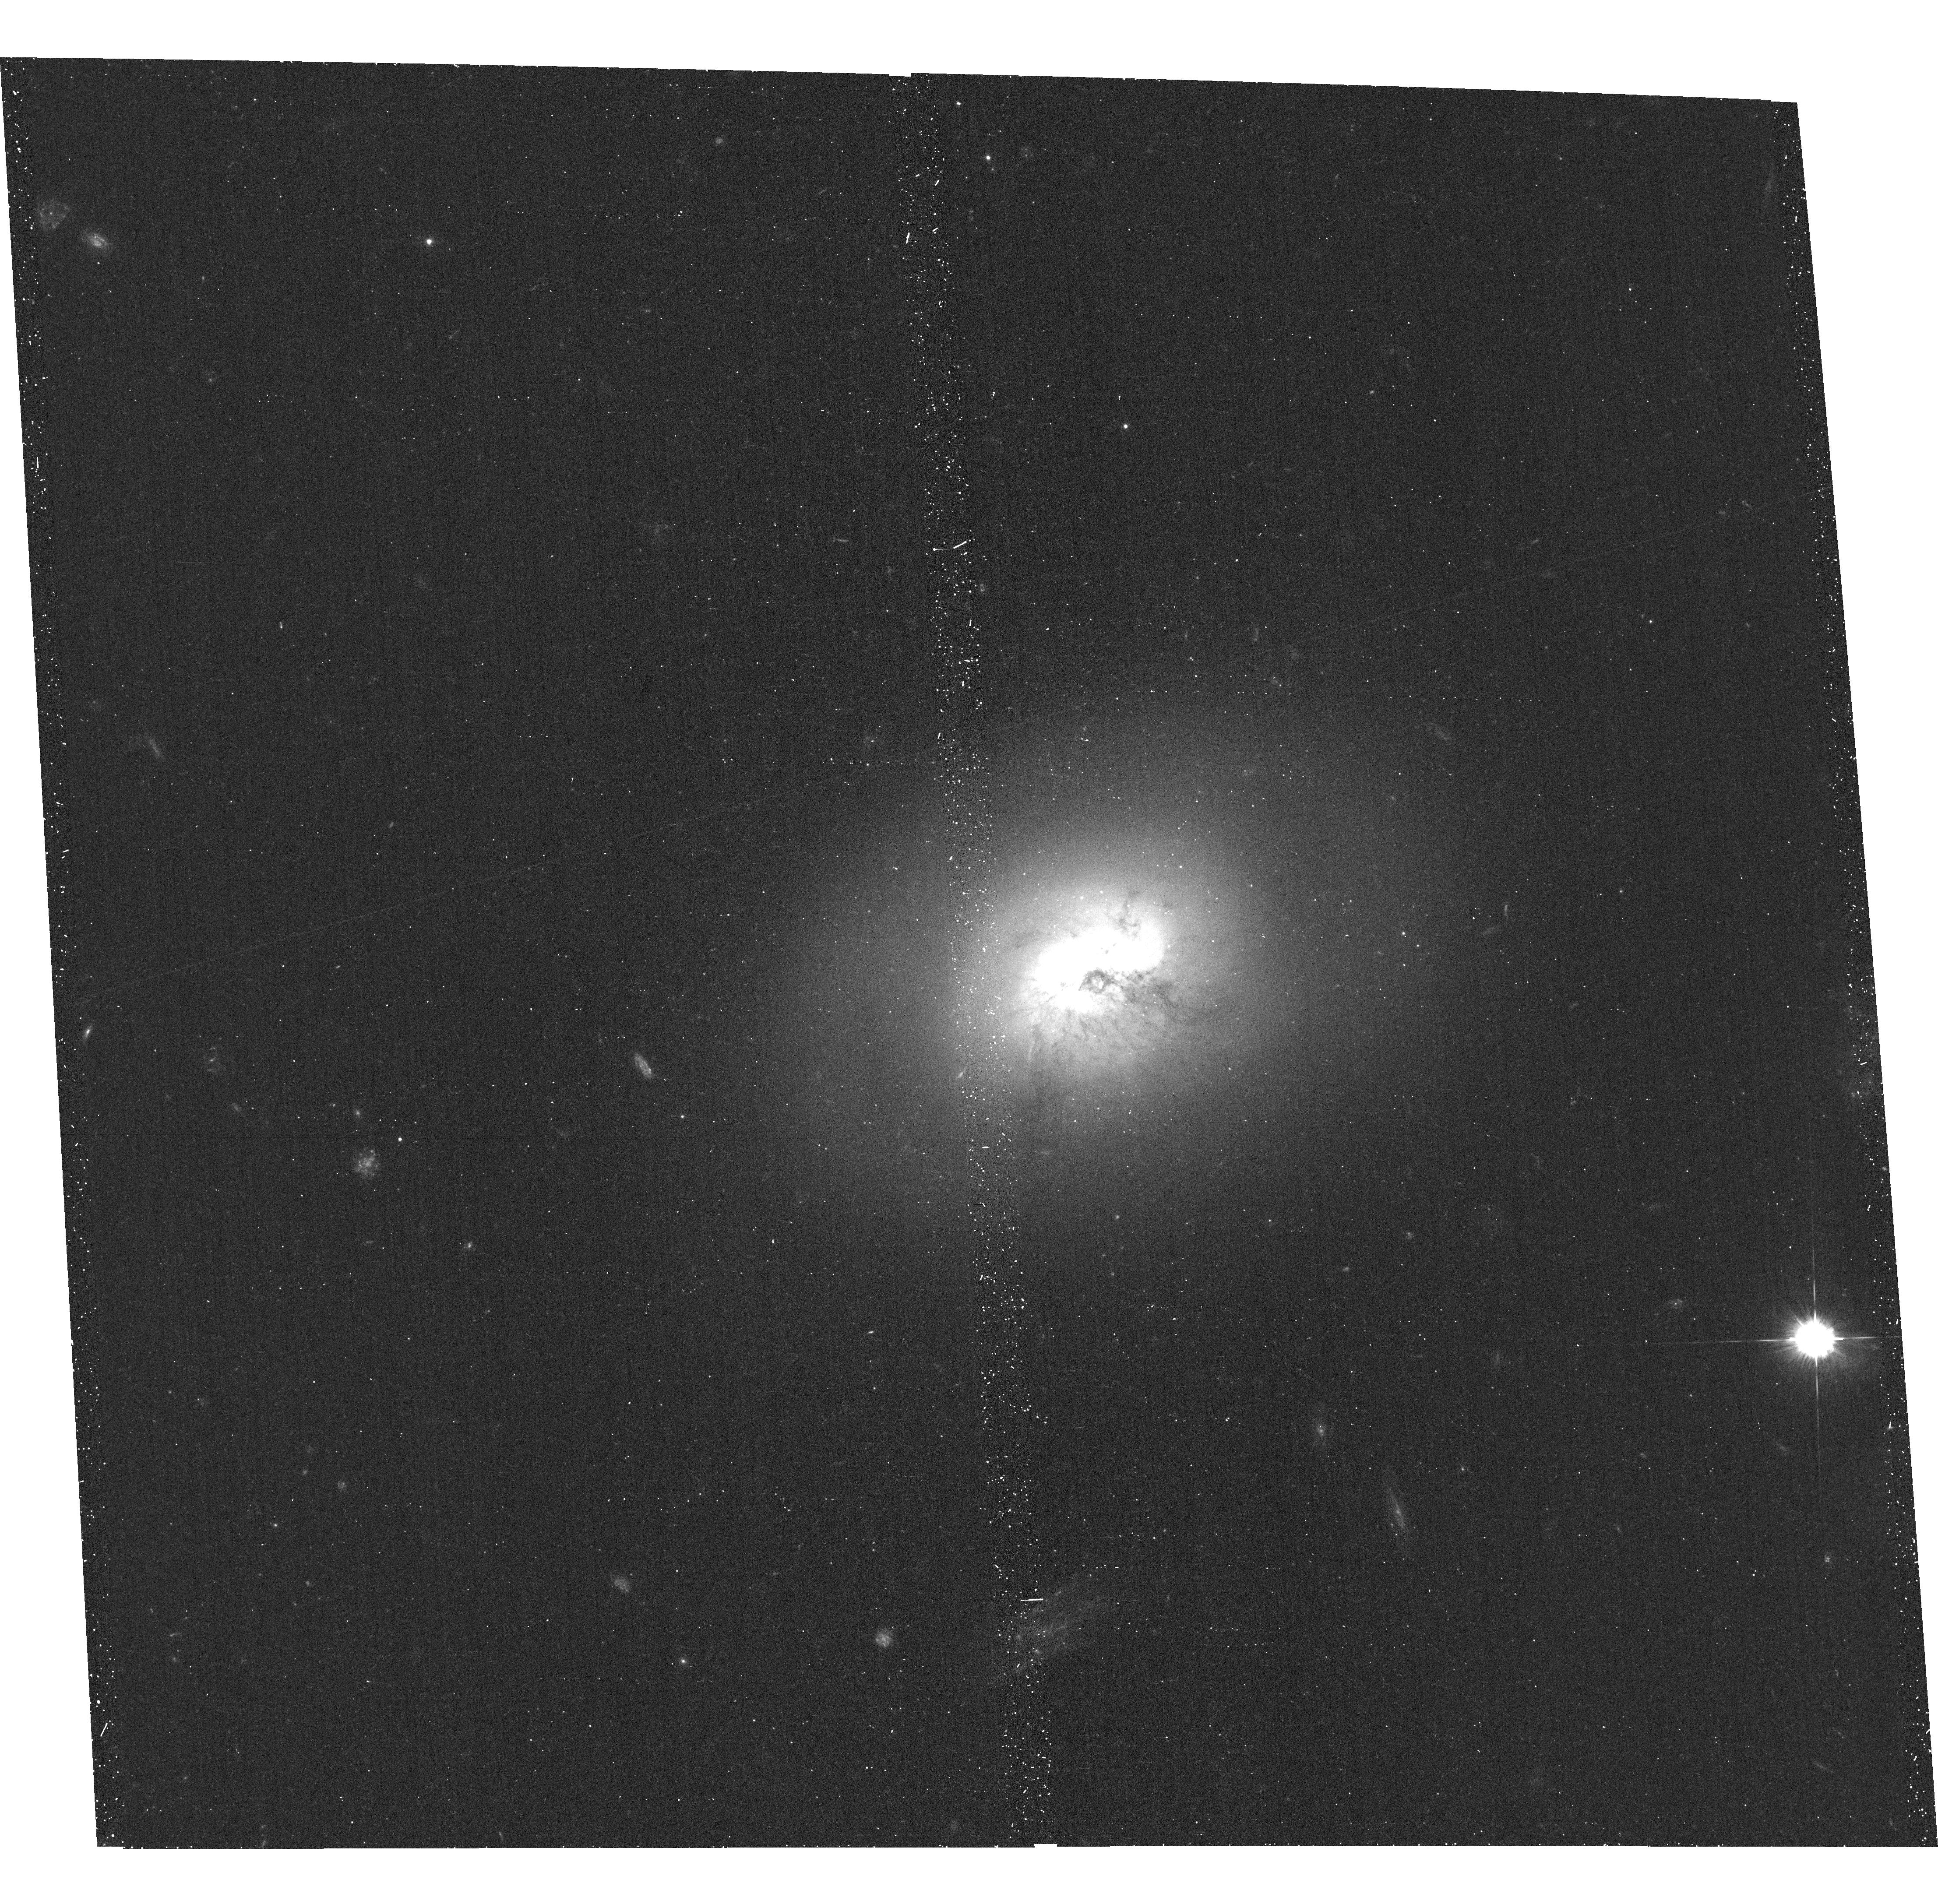
Target: NGC-1266. Instrument: ACS/WFC. Filter: F435W. Exposure: 19 min. Observation ID: hst_12526_04_acs_wfc_f435w_jbr704

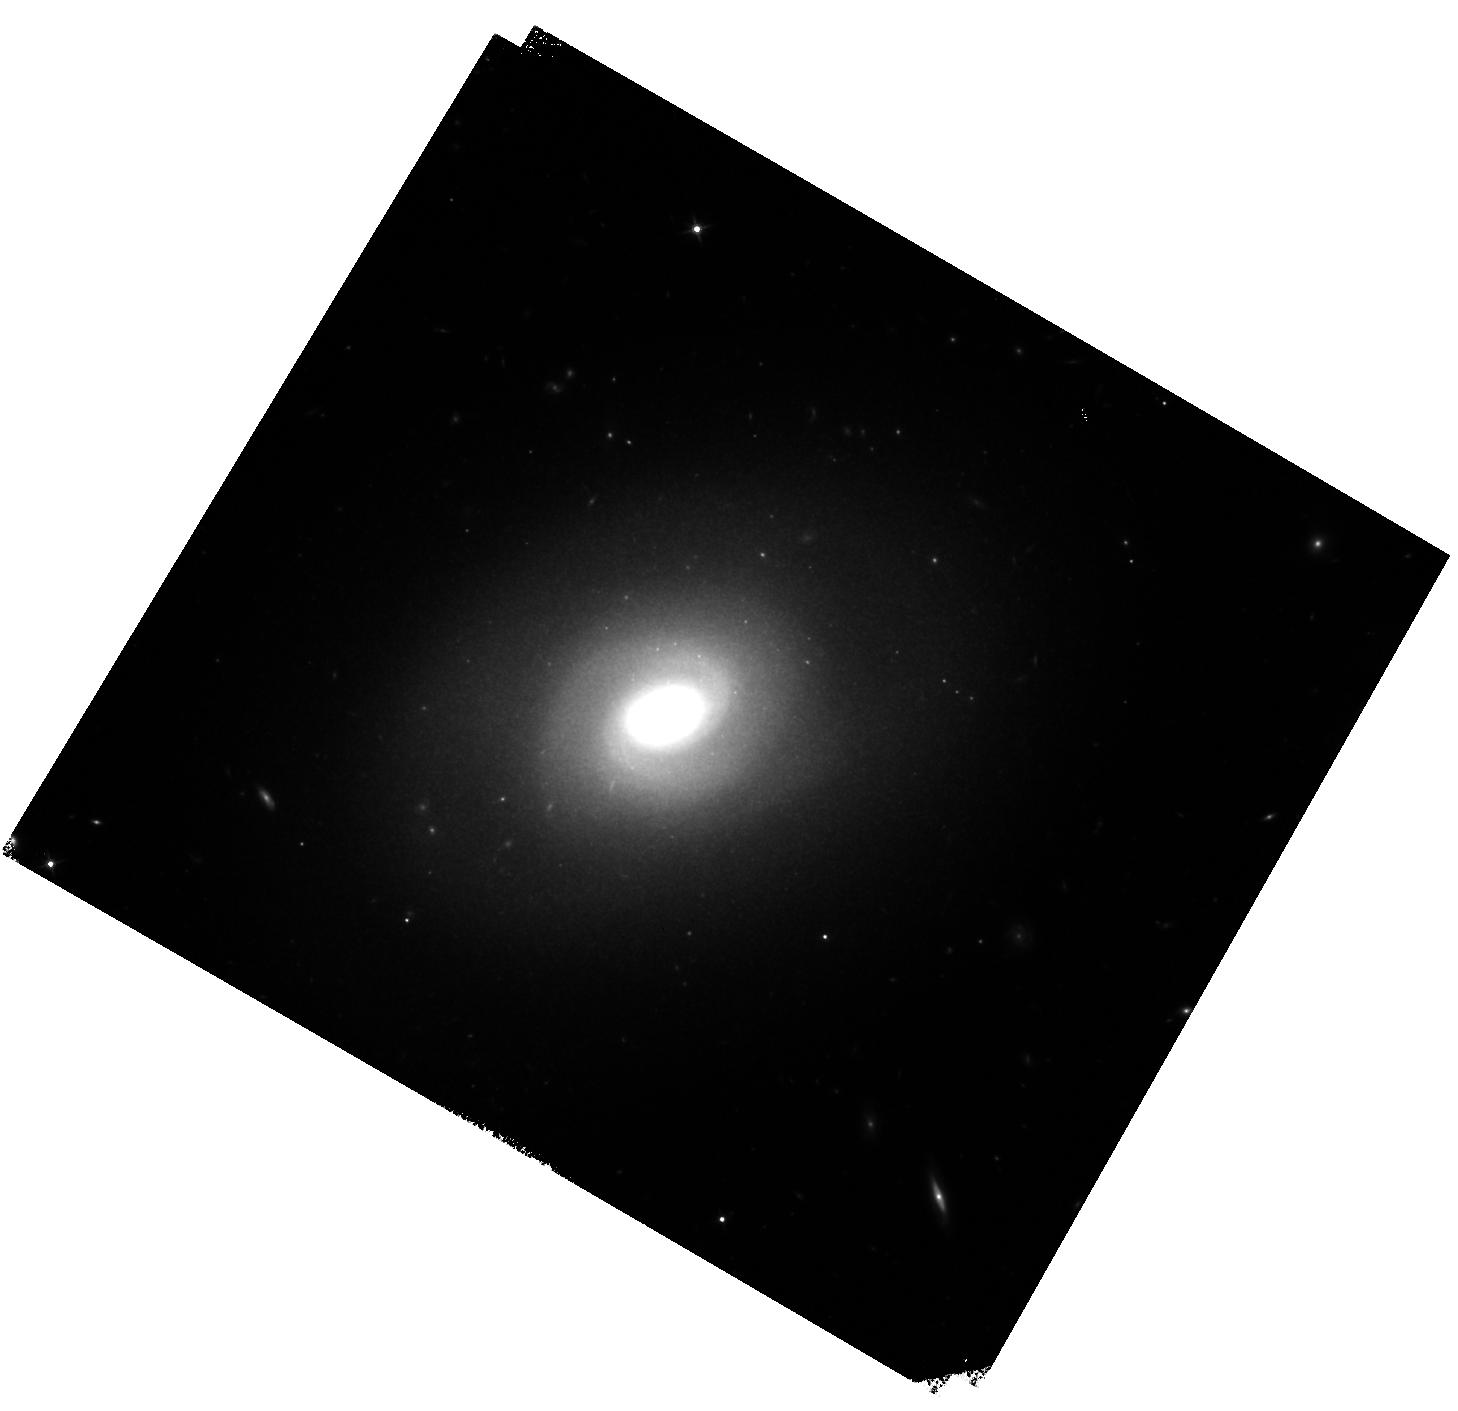
Target: NGC-1266. Instrument: WFC3/IR. Filter: F140W. Exposure: 15 min. Observation ID: hst_12526_02_wfc3_ir_f140w_ibr702

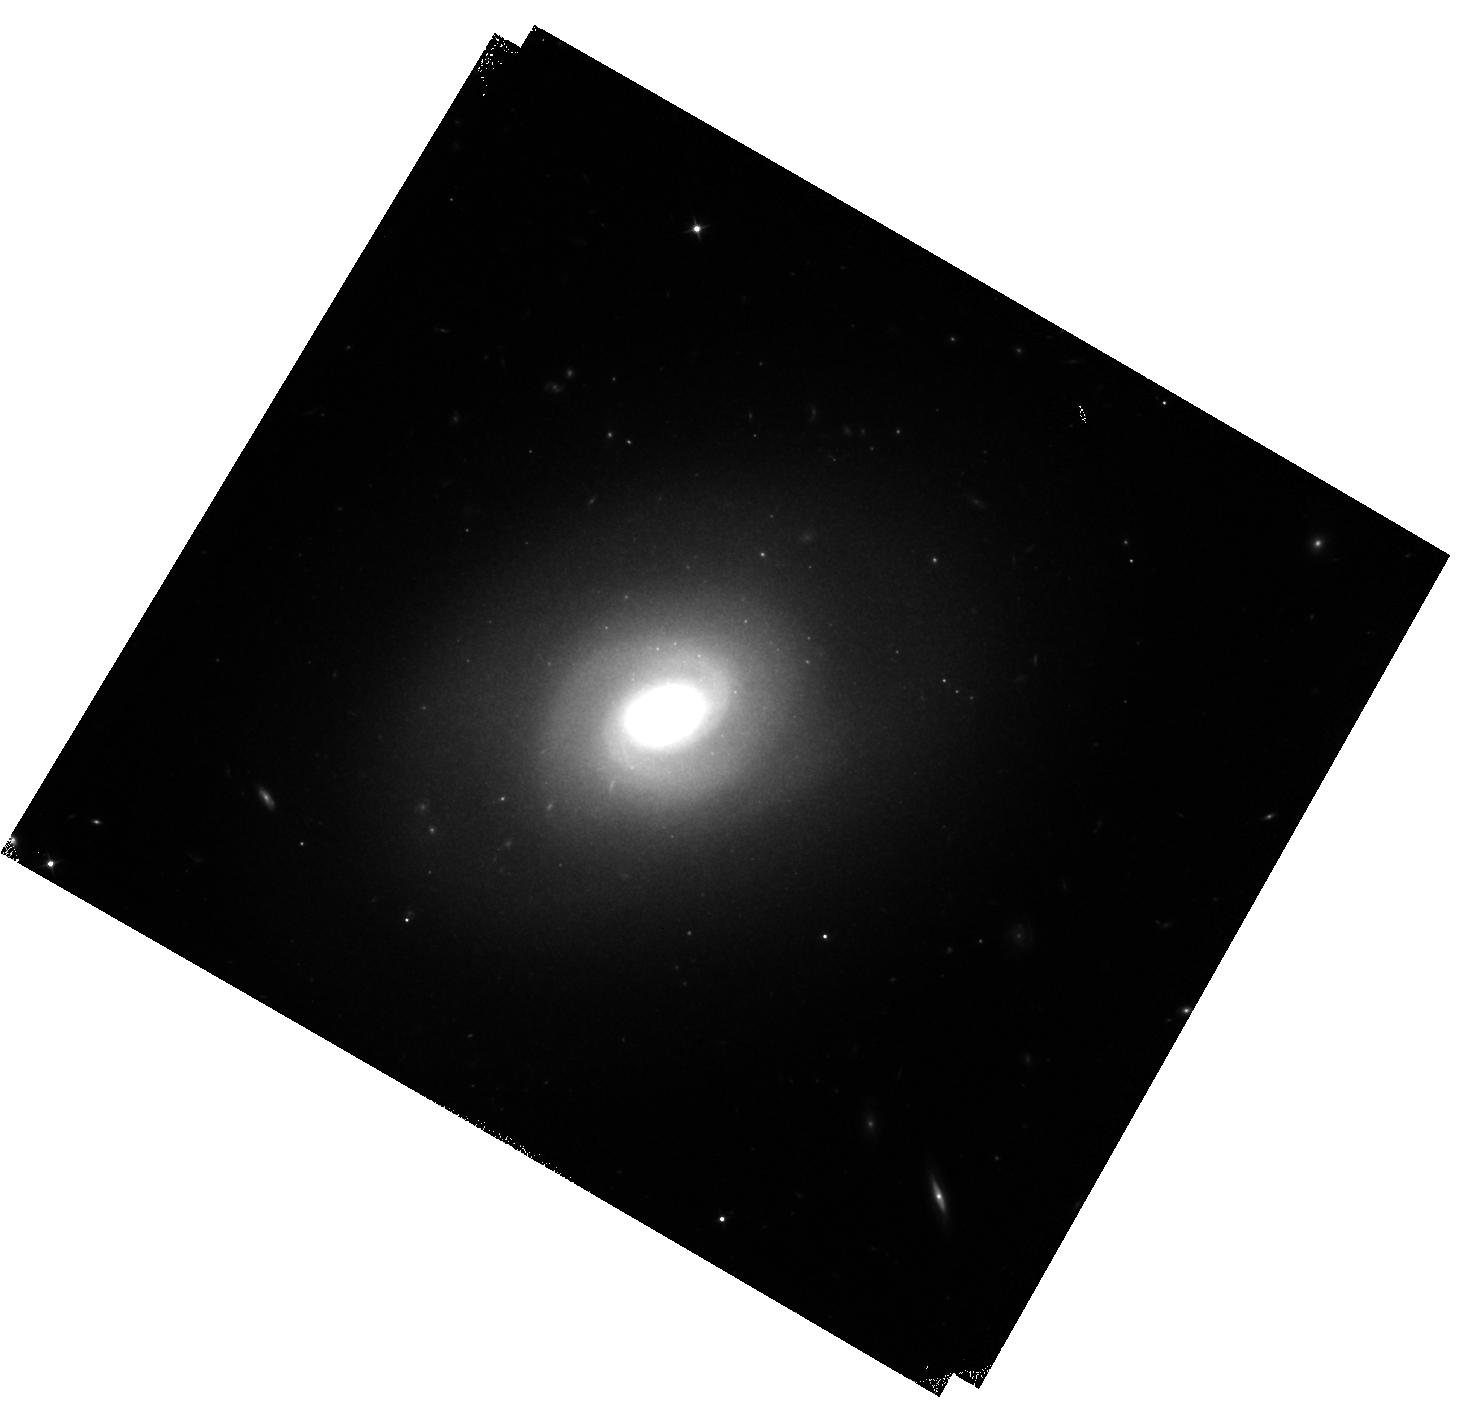
Target: NGC-1266. Instrument: WFC3/IR. Filter: F110W. Exposure: 13 min. Observation ID: hst_12526_02_wfc3_ir_f110w_ibr702

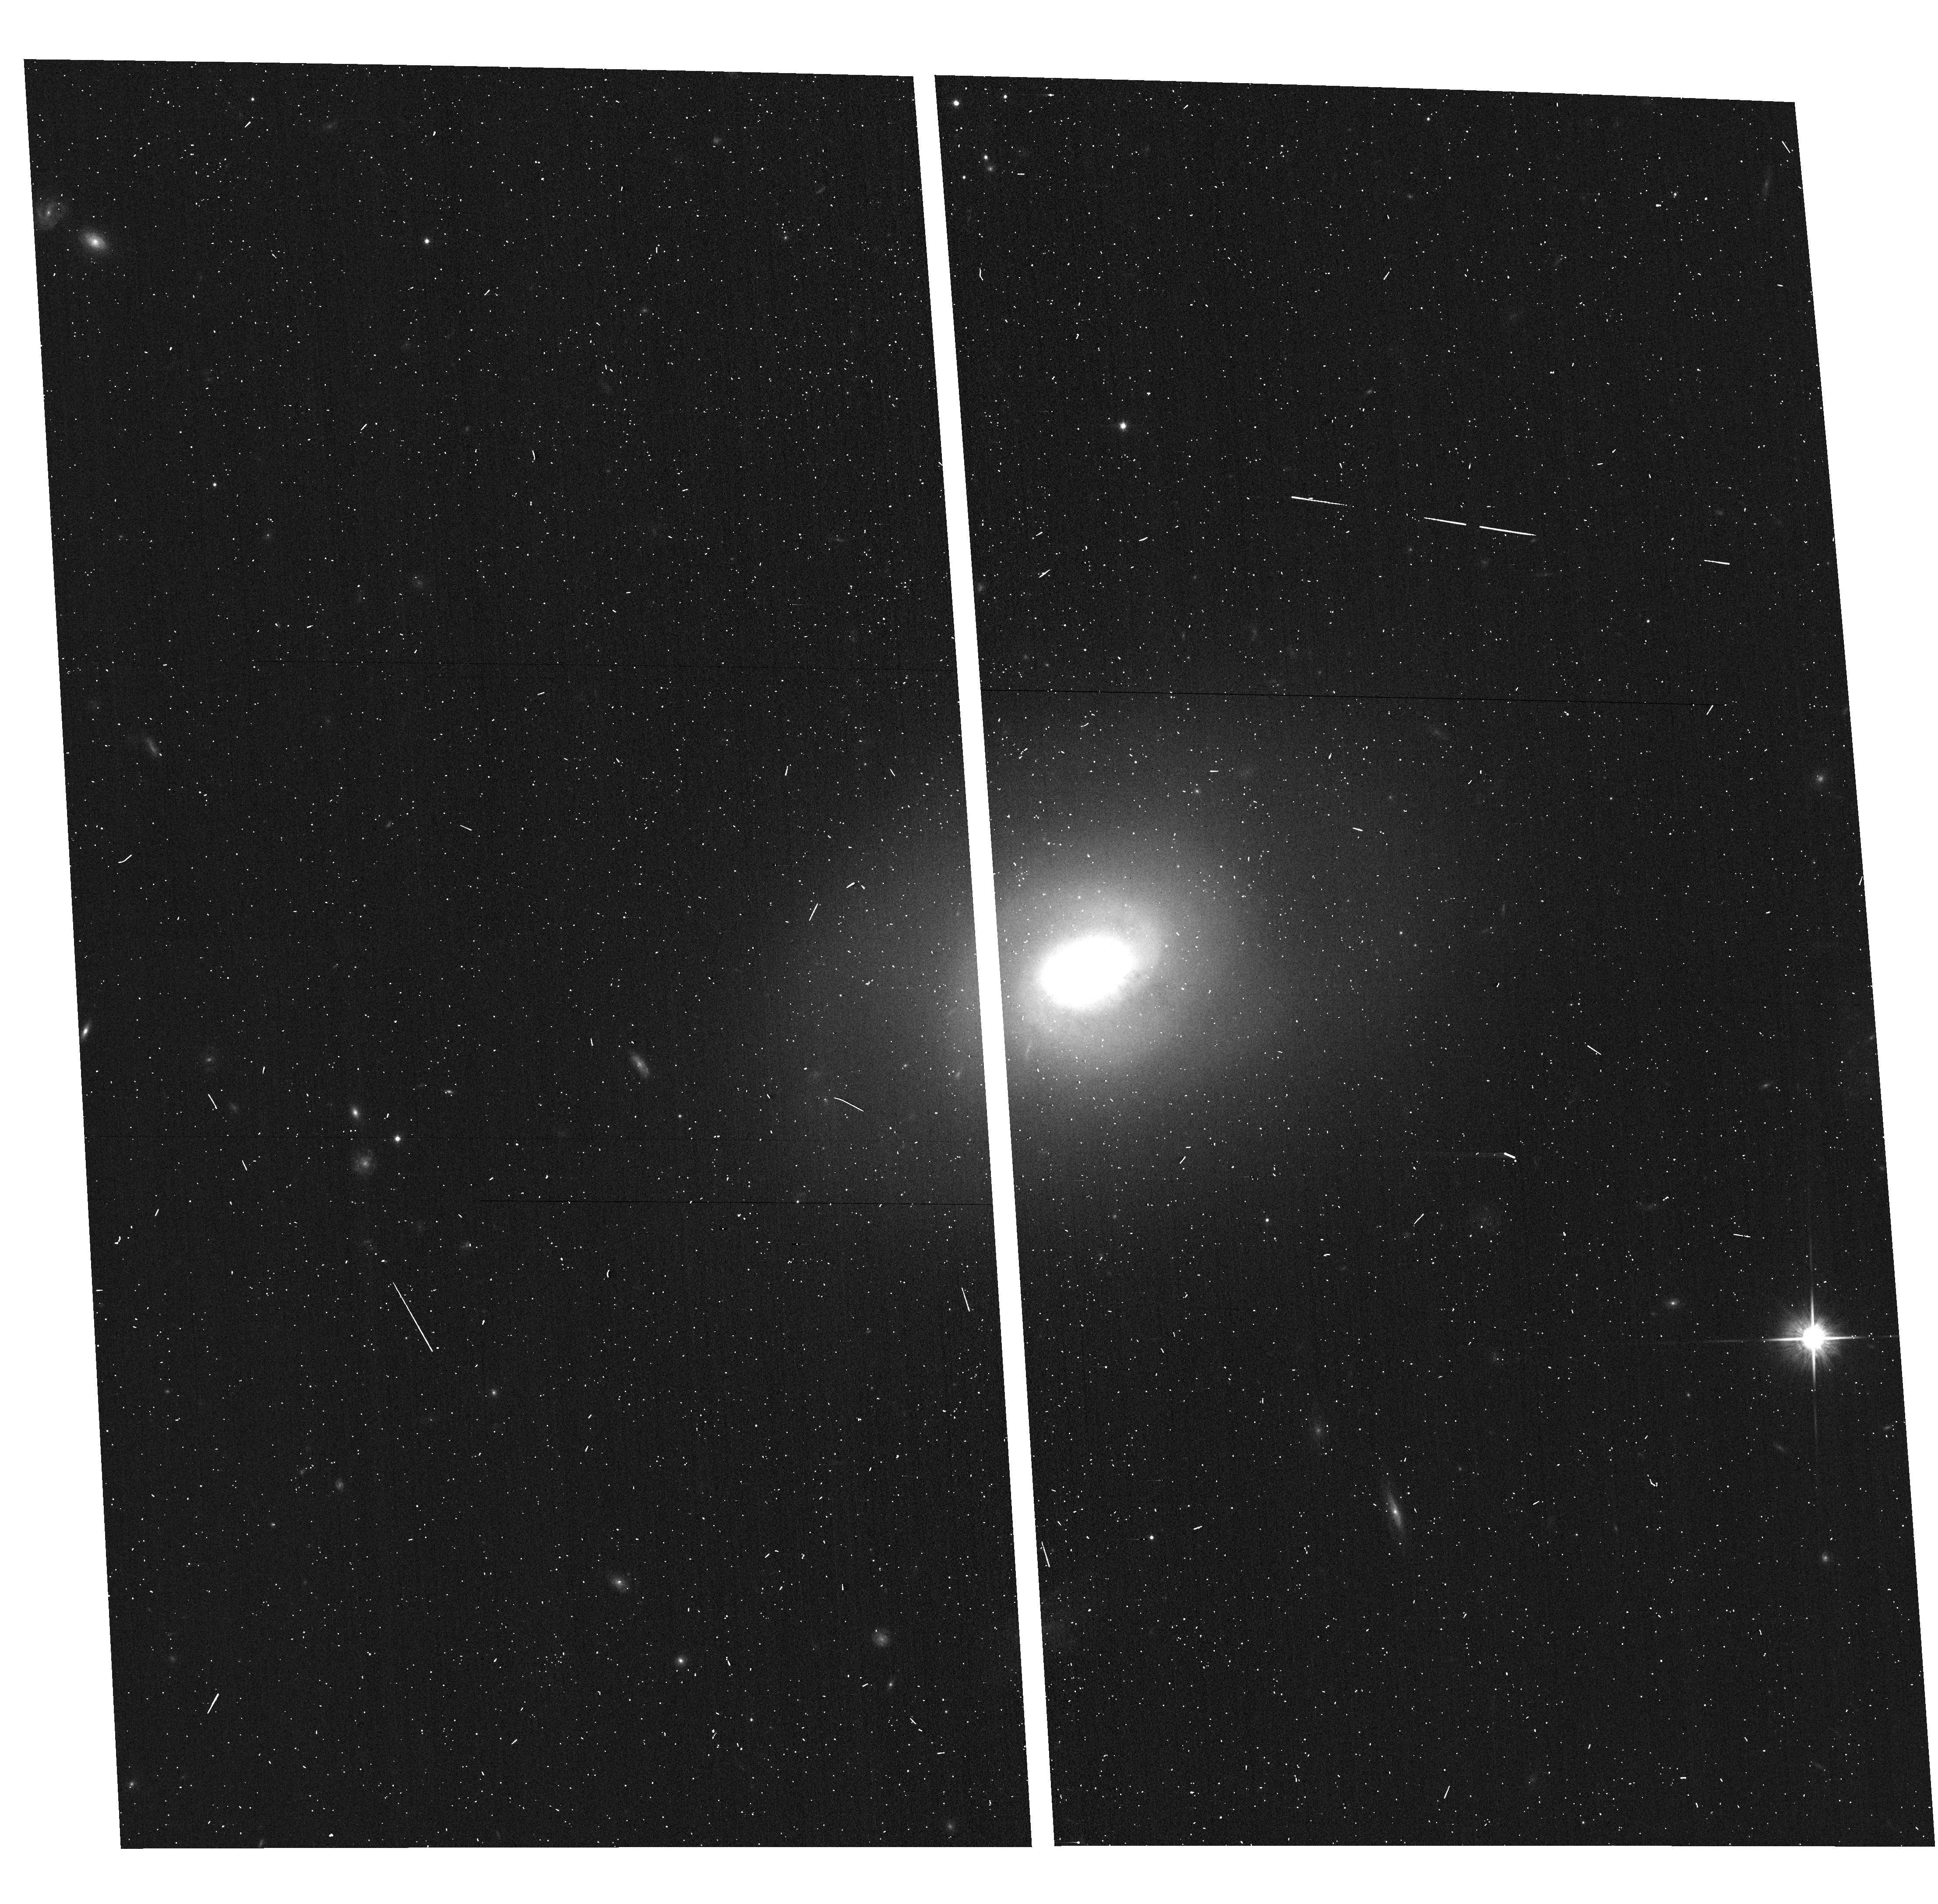
Target: NGC-1266. Instrument: ACS/WFC. Filter: F814W. Exposure: 2 min. Observation ID: hst_12526_04_acs_wfc_f814w_jbr704

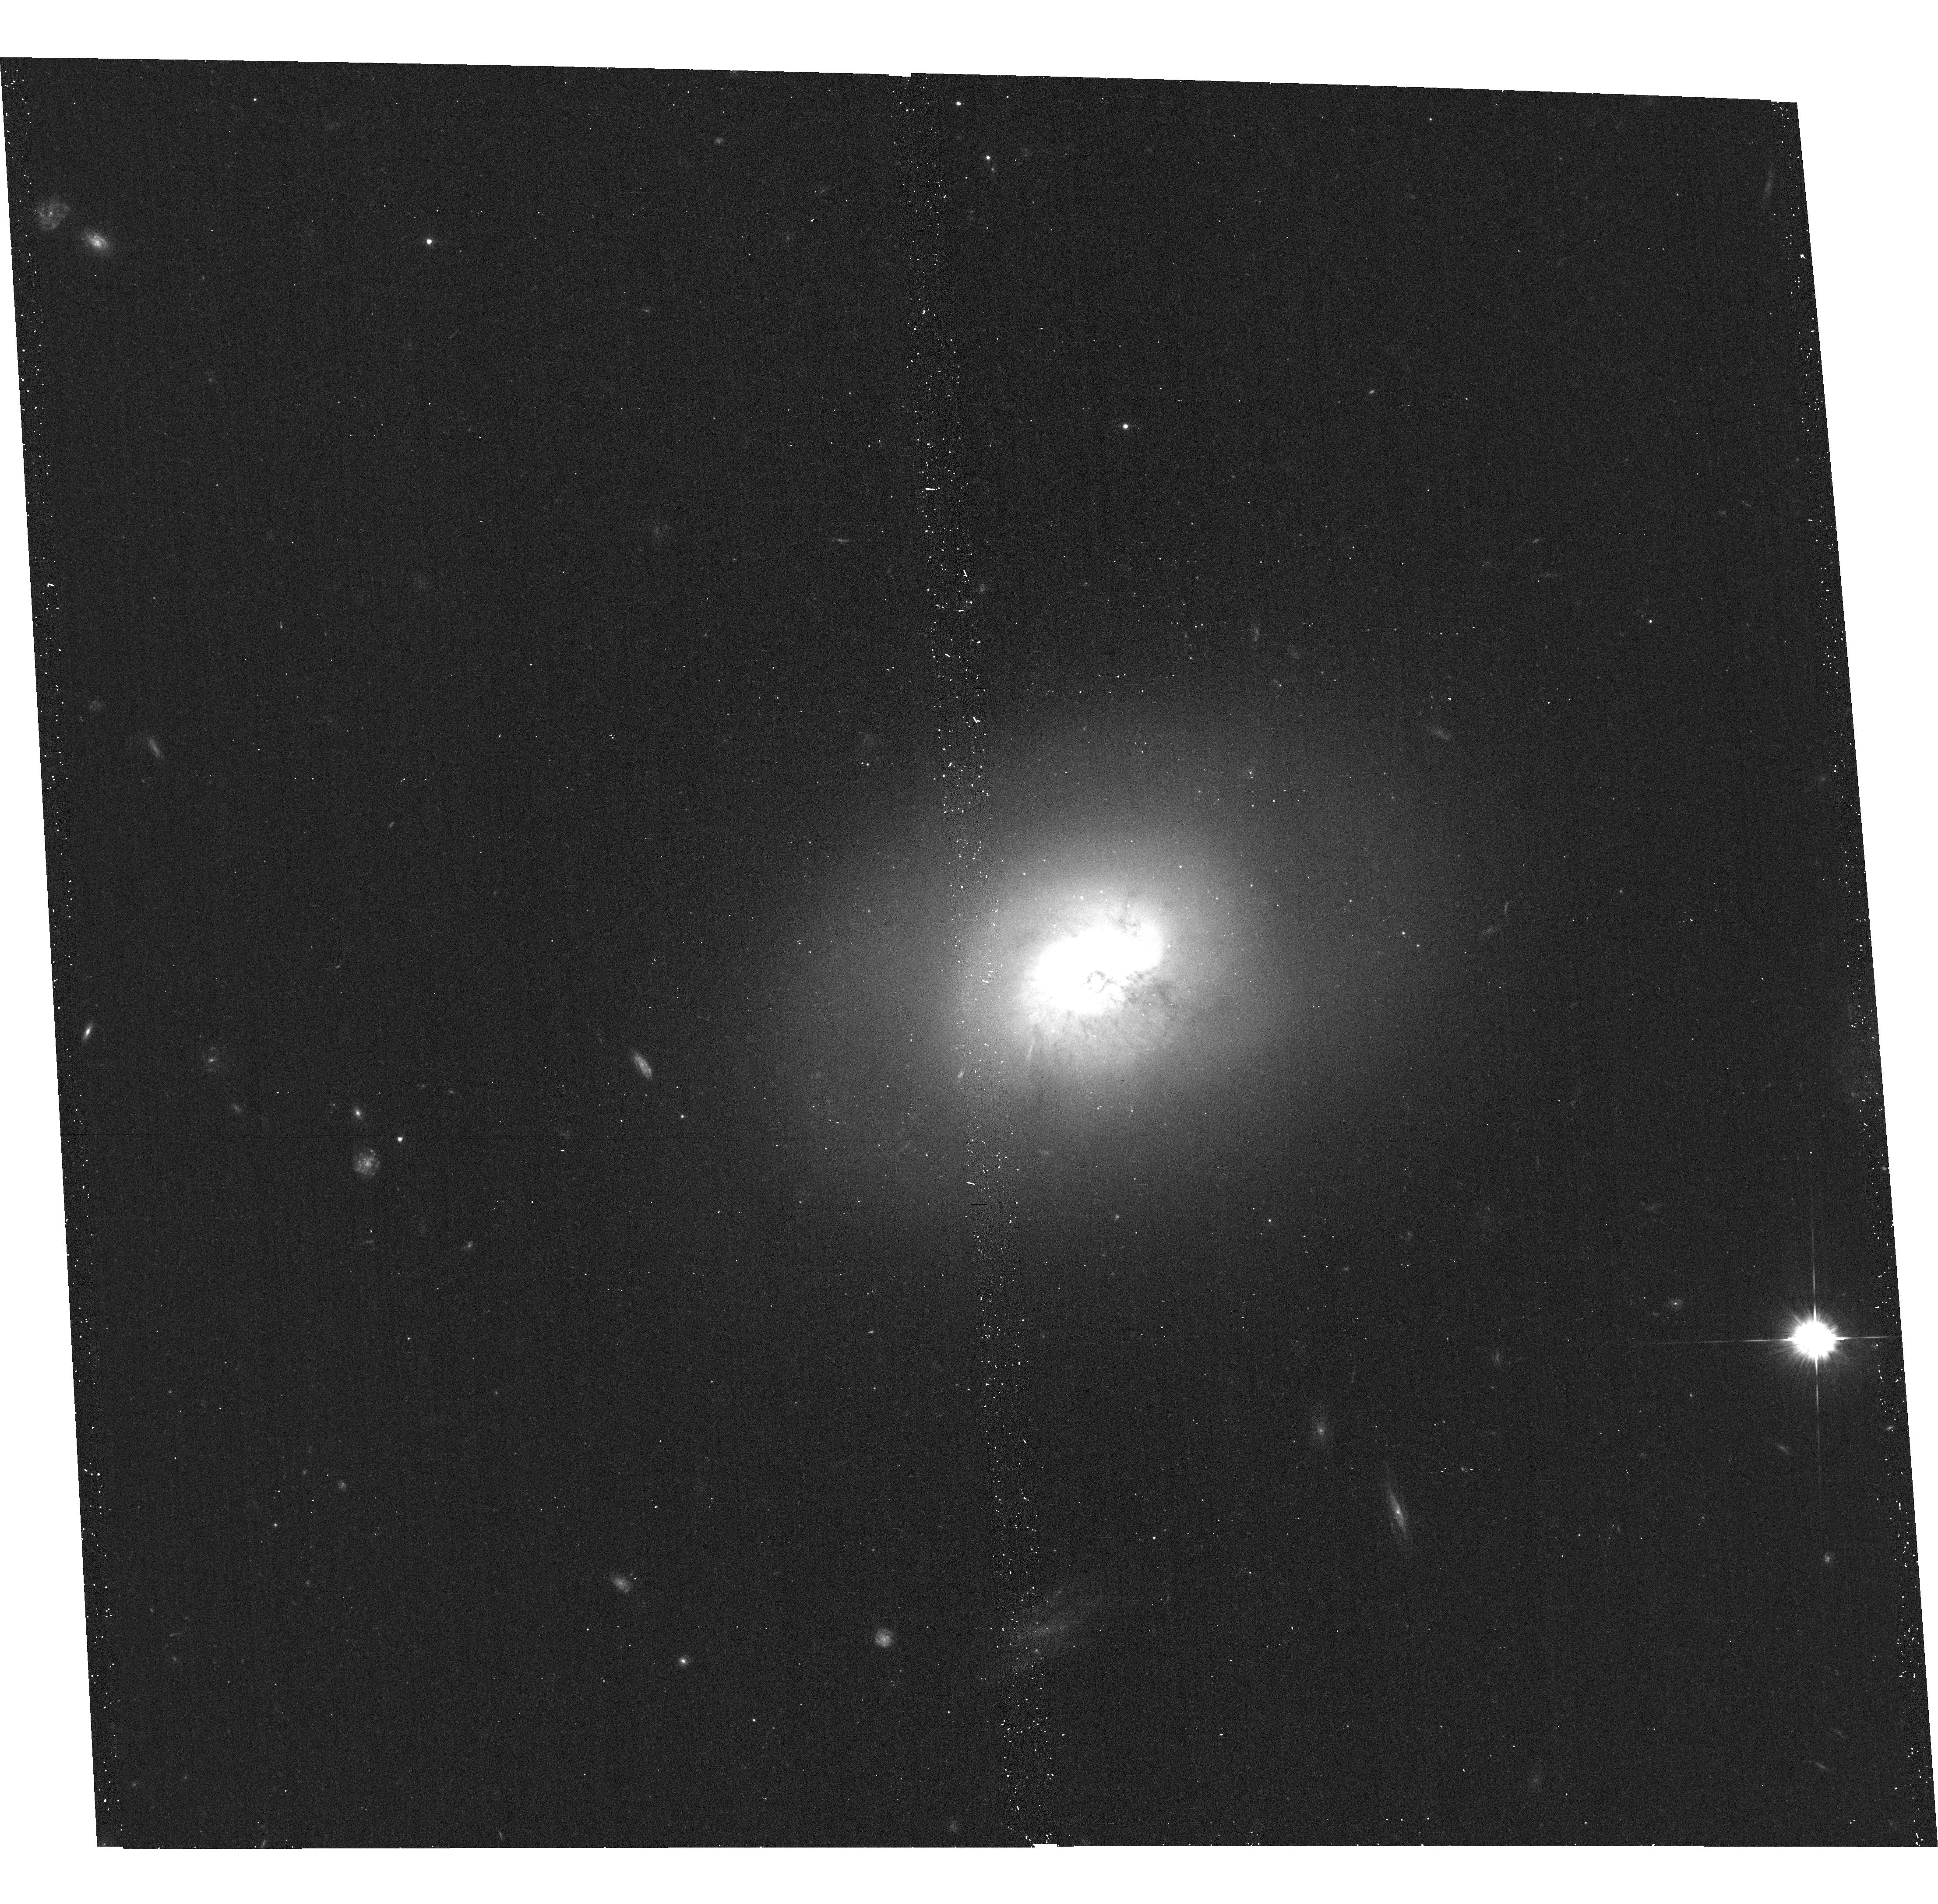
Target: NGC-1266. Instrument: ACS/WFC. Filter: F555W. Exposure: 11 min. Observation ID: hst_12526_04_acs_wfc_f555w_jbr704

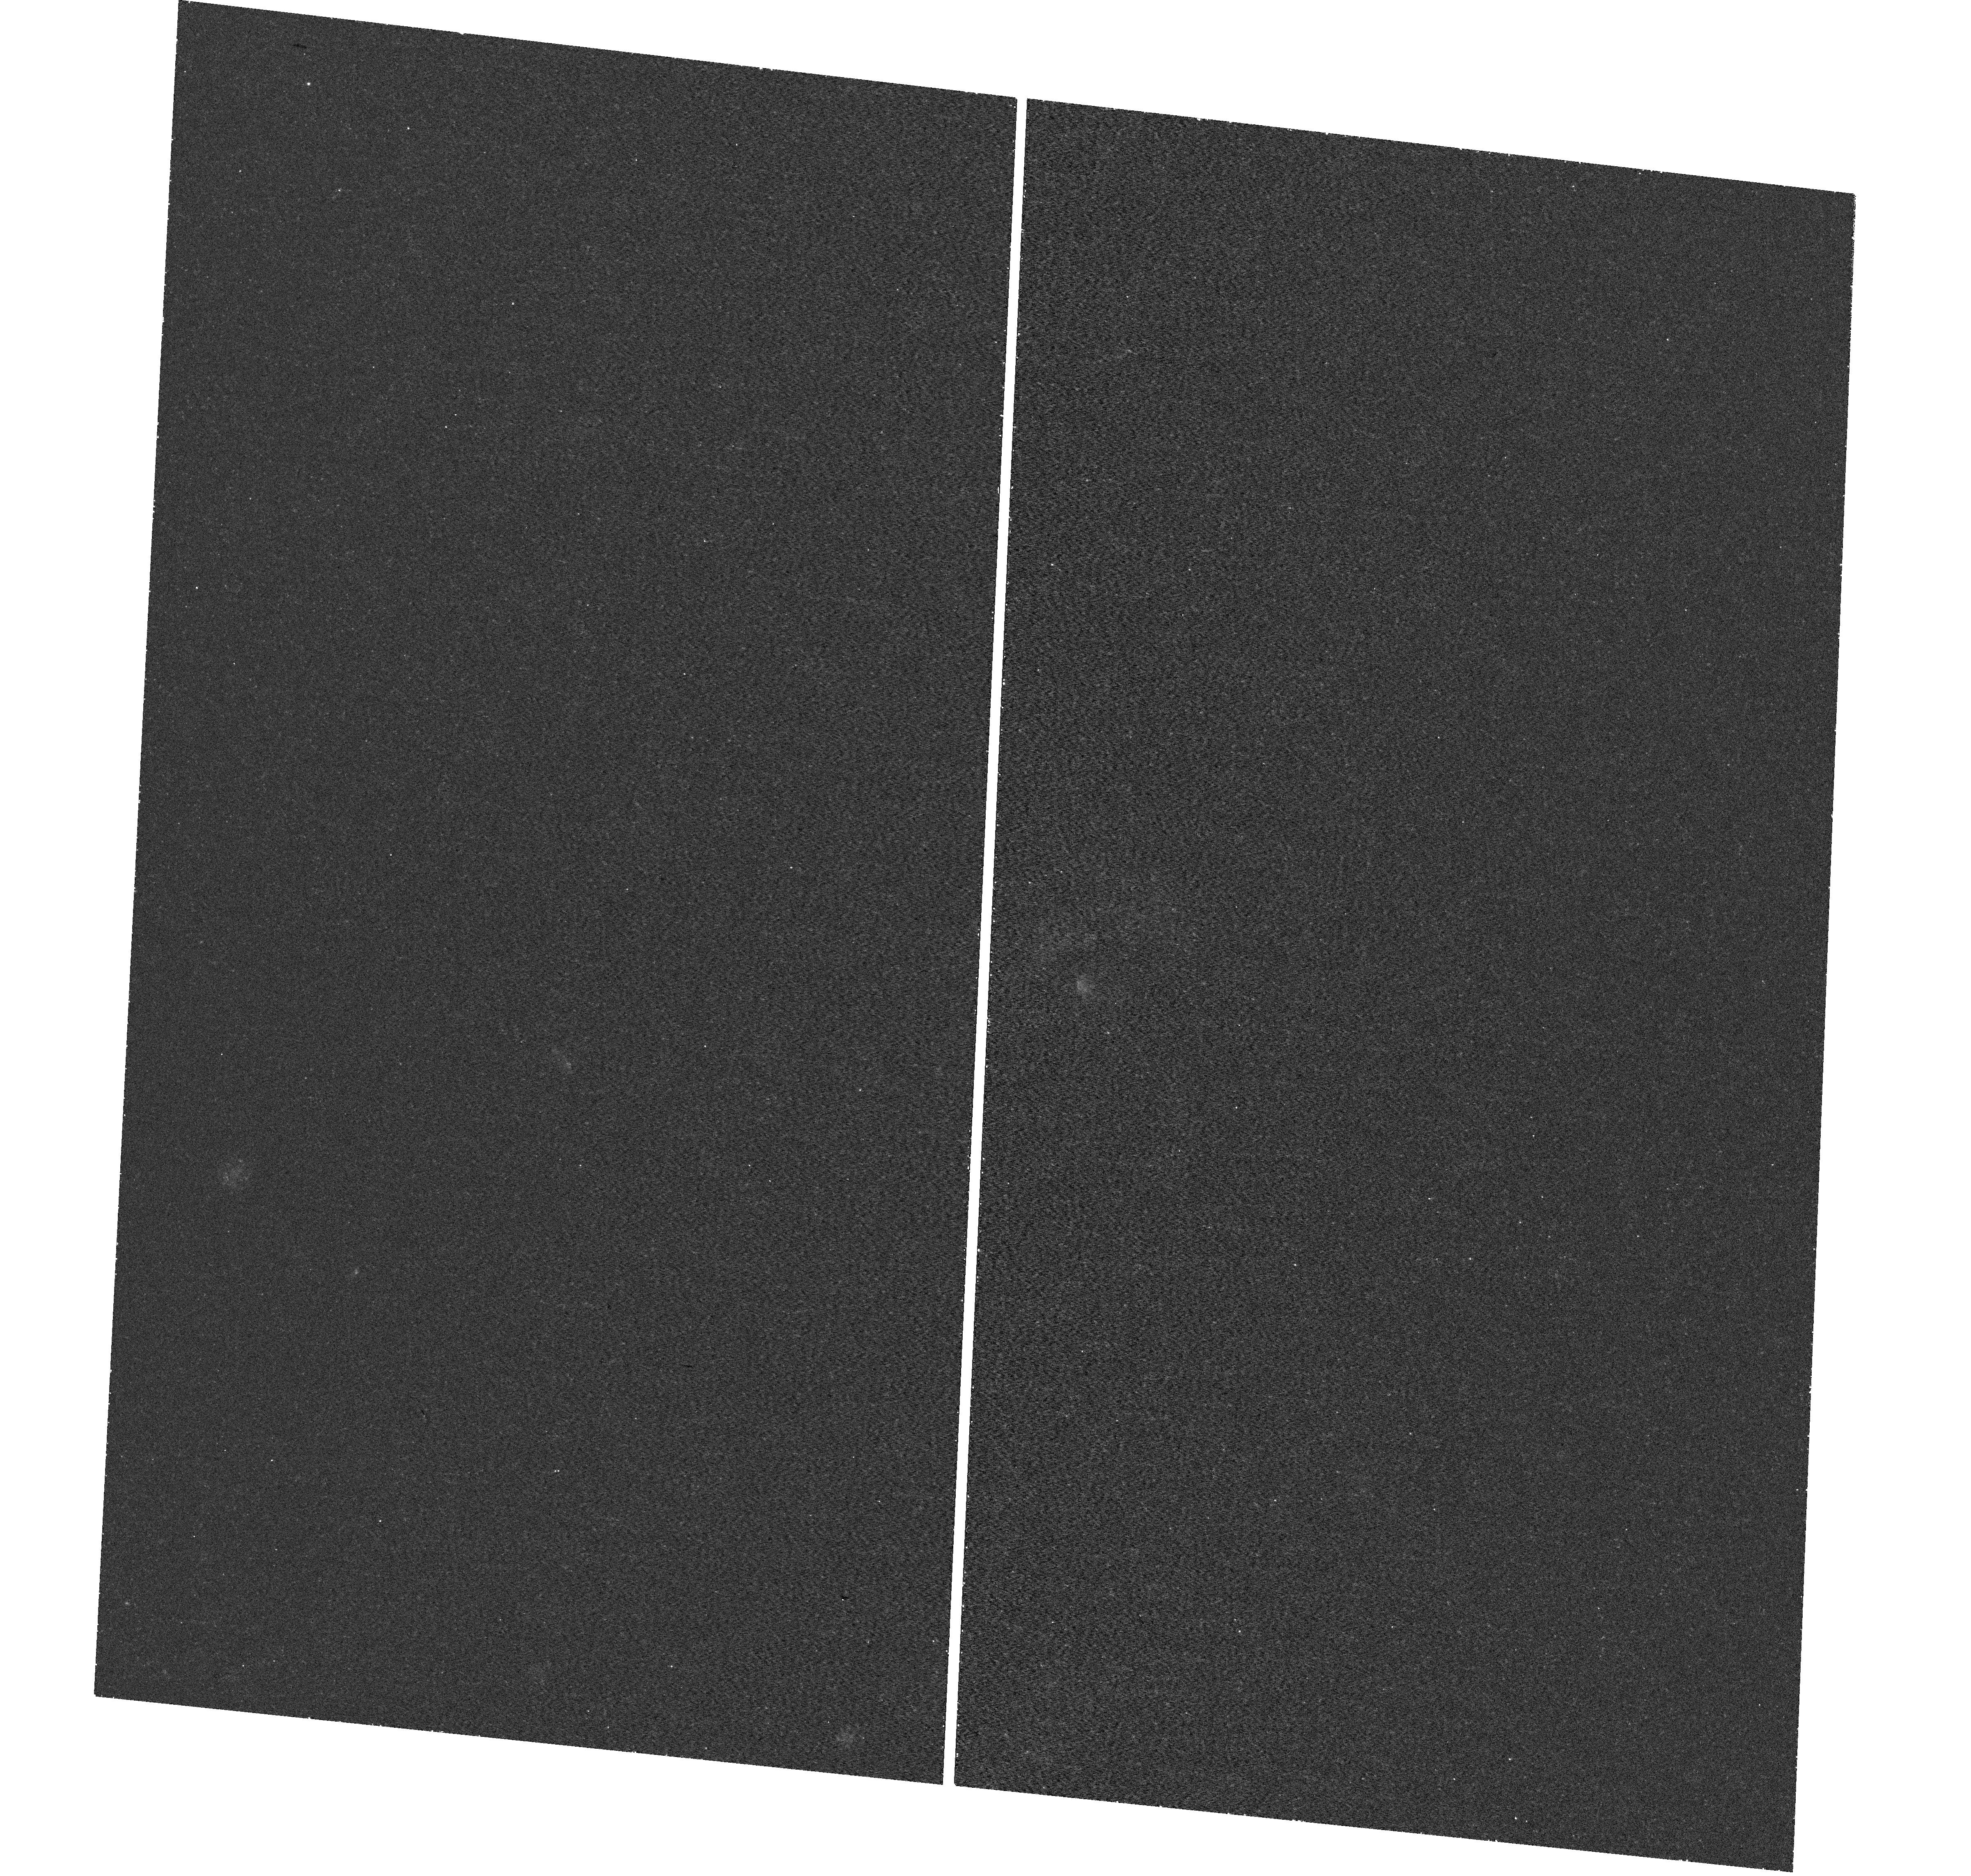
Target: NGC-1266. Instrument: WFC3/UVIS. Filter: F225W. Exposure: 44 min. Observation ID: hst_12526_01_wfc3_uvis_f225w_ibr701

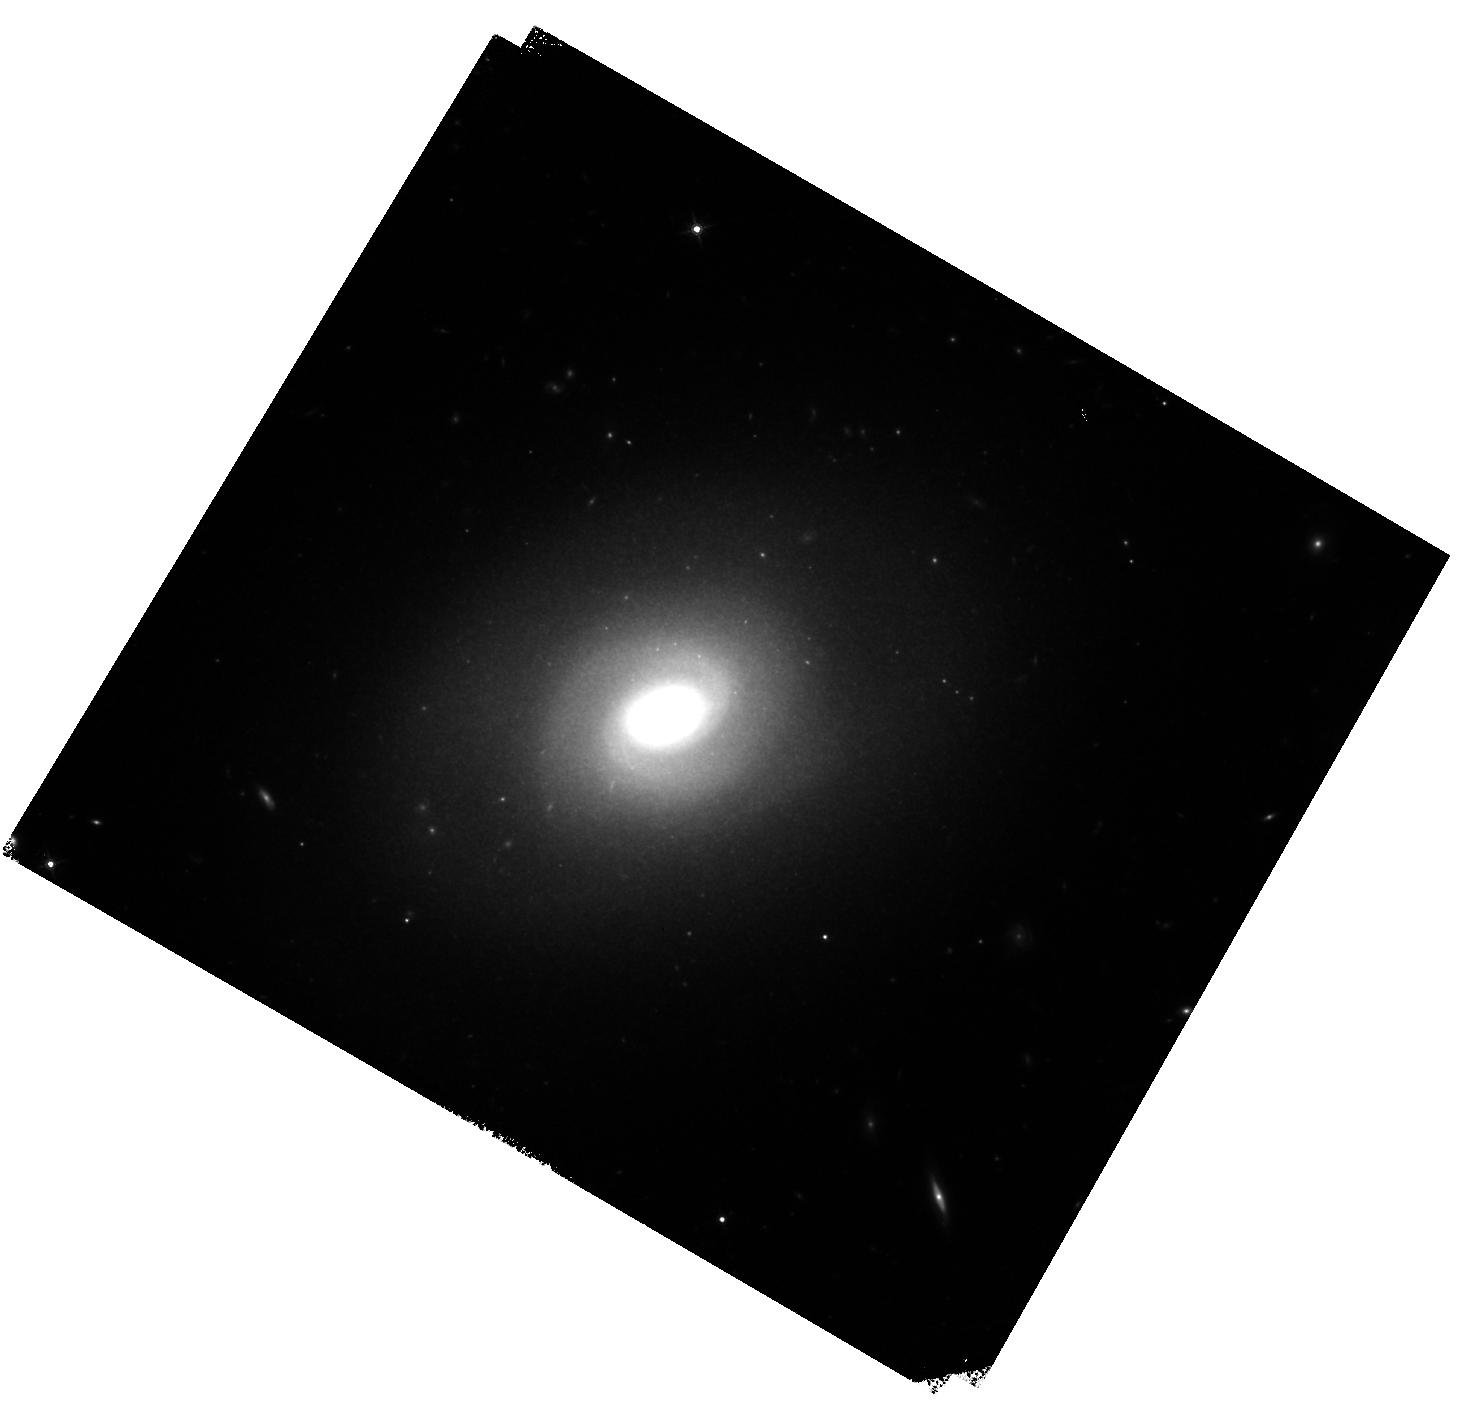
Target: NGC-1266. Instrument: WFC3/IR. Filter: F160W. Exposure: 15 min. Observation ID: hst_12526_02_wfc3_ir_f160w_ibr702

Mapping Recent Star Formation and Dust in NGC 1266, a Local Example of AGN-driven Feedback (PI: Alatalo, Katherine Anne)

NGC 1266 is a nearby lenticular galaxy with a unique property: it hosts a massive outflow of molecular gas. This outflow appears to be driven by an AGN. AGN feedback may play an important role in galaxy evolution, particularly as a star formation quenching mechanism, but the details are not well understood. At only 30 Mpc away, NGC 1266 presents the best local laboratory for studying the AGN feedback process in action. A large multi-wavelength data set already exists, including high resolution X-ray imaging and radio observations, as well as resolved stellar kinematics from integral field unit data. The existing ground-based optical imaging shows hints of a dust cone along the direction of the outflow, and possibly indications of a recent minor merger, which may have triggered the current outflow and AGN activity. However, the images are of modest resolution, significantly worse than the resolution necessary to provide information about the star formation history and dust distribution associated with the outflow. This proposal aims to acquire high resolution optical, near-infrared, and NUV imaging using ACS/WFC, WFC3/IR, and WFC3/UVIS. The primary goals are to resolve the sites of recent star formation, create multi-stellar population models on the same scale as the molecular gas features (> 1"), to map the detailed dust morphology and properties, and to further constrain the total mass of outflowing material.